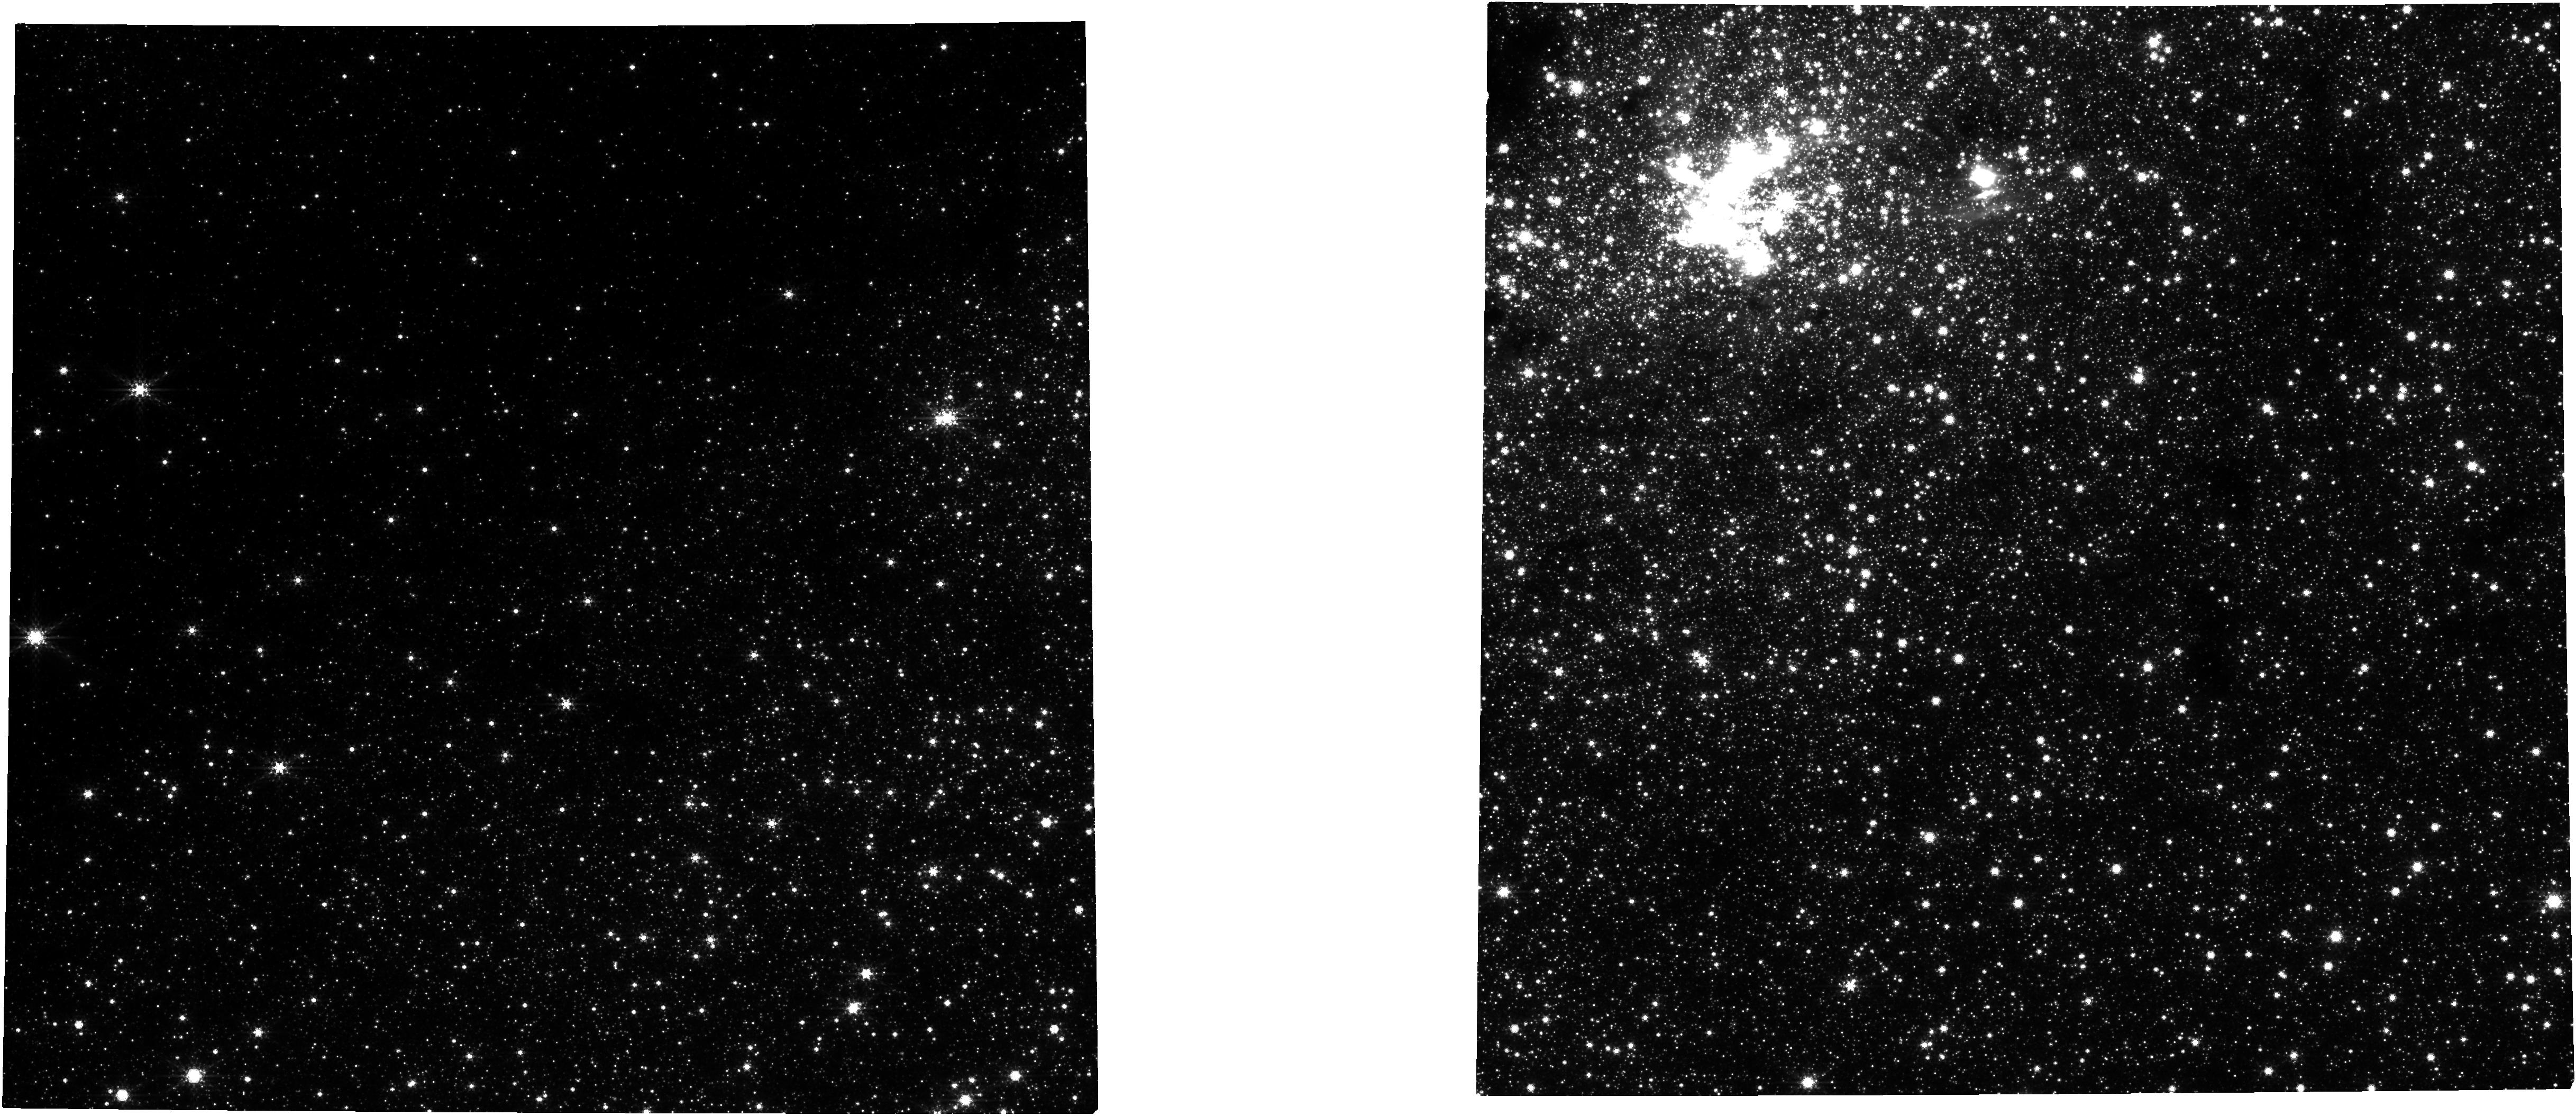
Target: NAME-GAL-CENTER
Instrument: NIRCAM
Filter: F360M
Exposure: 21 min
Observation ID: jw01306-o001_t001_nircam_clear-f360m

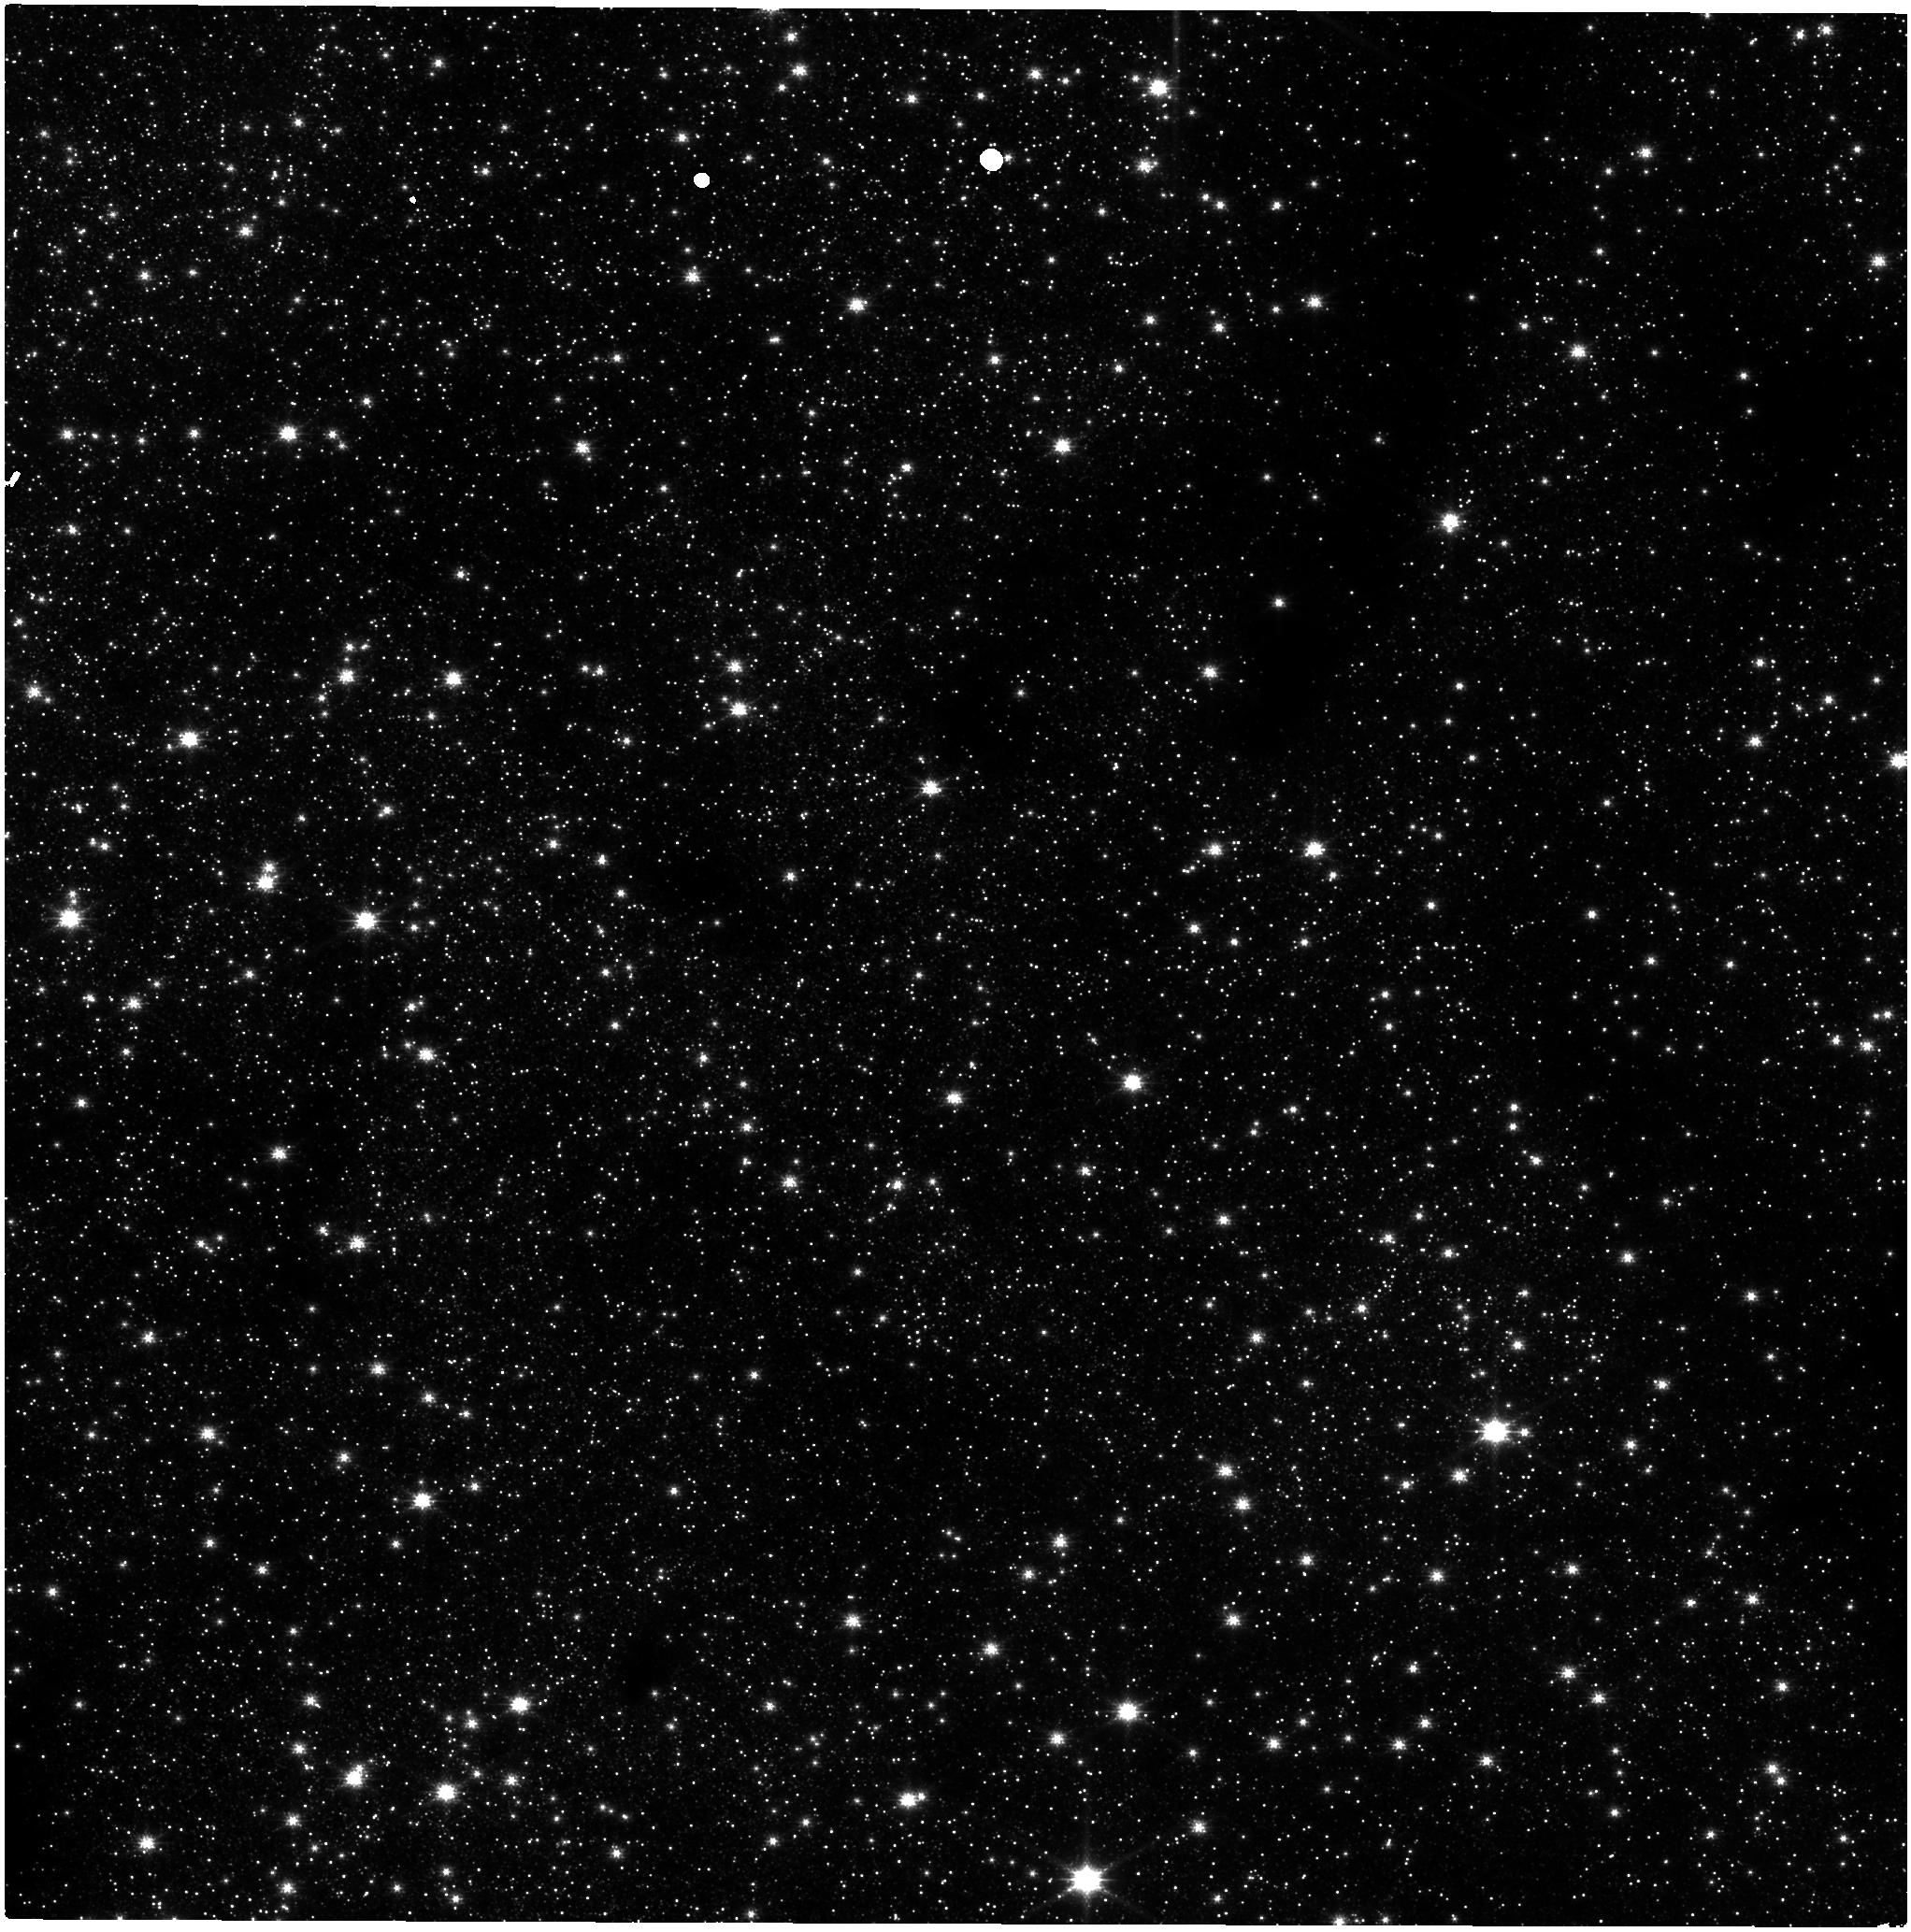
Target: NAME-GAL-CENTER
Instrument: NIRISS
Filter: CLEAR+F158M
Exposure: 20 min
Observation ID: jw01306-o001_t001_niriss_clear-f158m

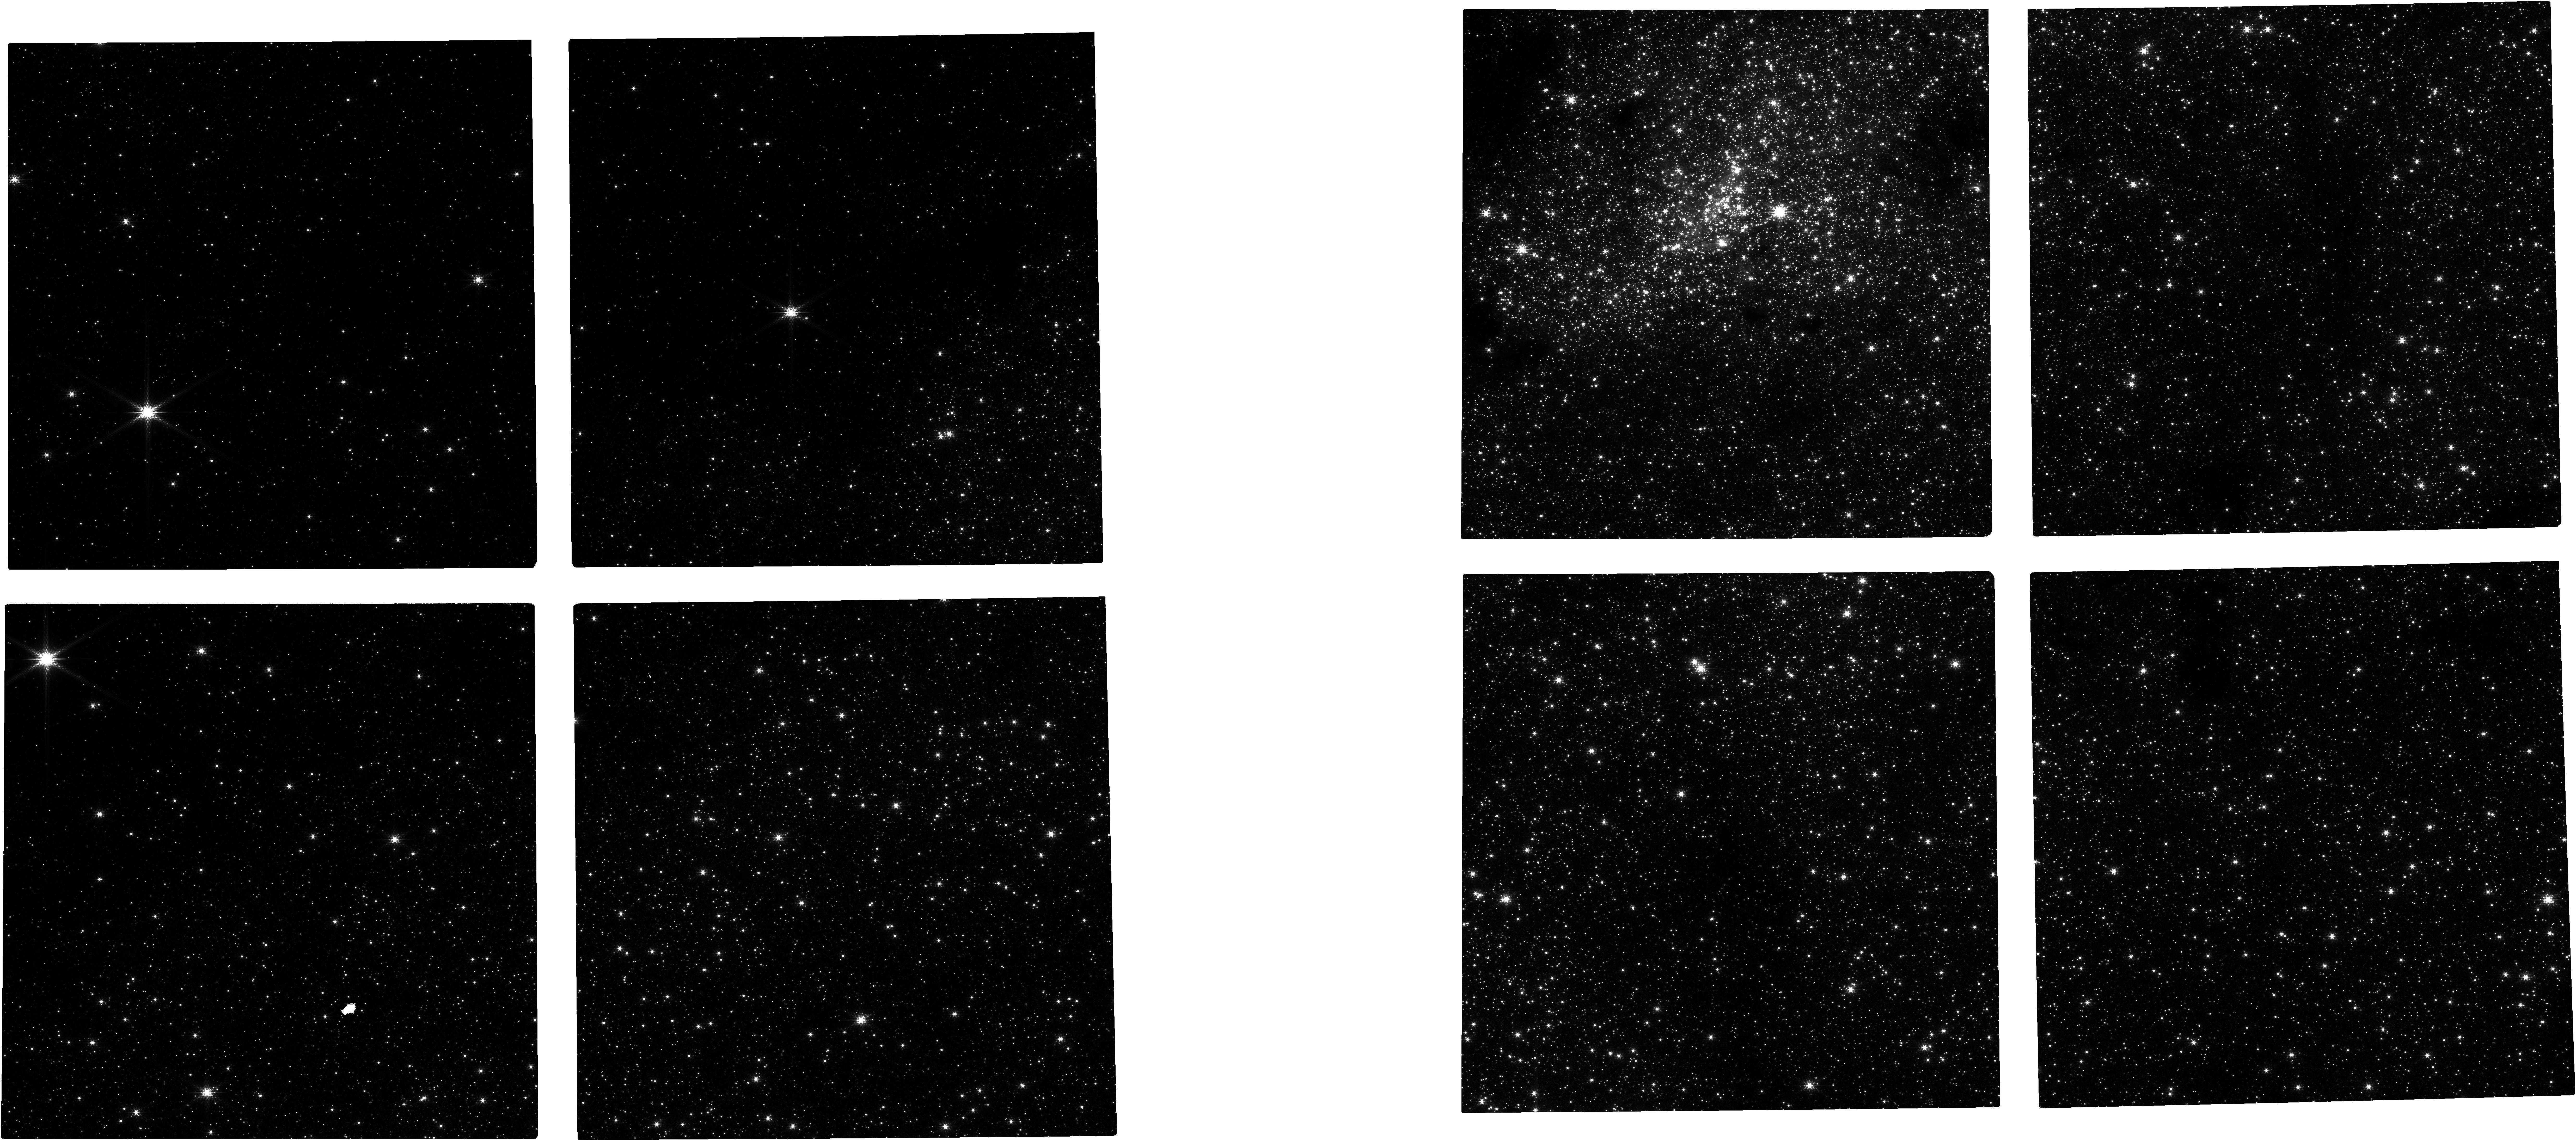
Target: NAME-GAL-CENTER
Instrument: NIRCAM
Filter: F182M
Exposure: 21 min
Observation ID: jw01306-o001_t001_nircam_clear-f182m

Galactic Center Astrometry (PI: van der Marel, Roeland P.)

We will observe the Galactic Center with NIRCam to study the orbits of stars around the supermassive black hole and the structure of the nuclear star cluster. We will focus on the fainter stars, which are harder to measure from the ground. We will observe through medium-band filters in order to go deep without saturating the bright stars too much. This set of observations will consitute a first epoch. The second epoch, which will be taken a few years later, will allow us to measure proper motions. This program will also constitute a demonstration of JWST's high-precision astrometric capabilities. The Coordinated Parallels for this program will have no exclusive access period.